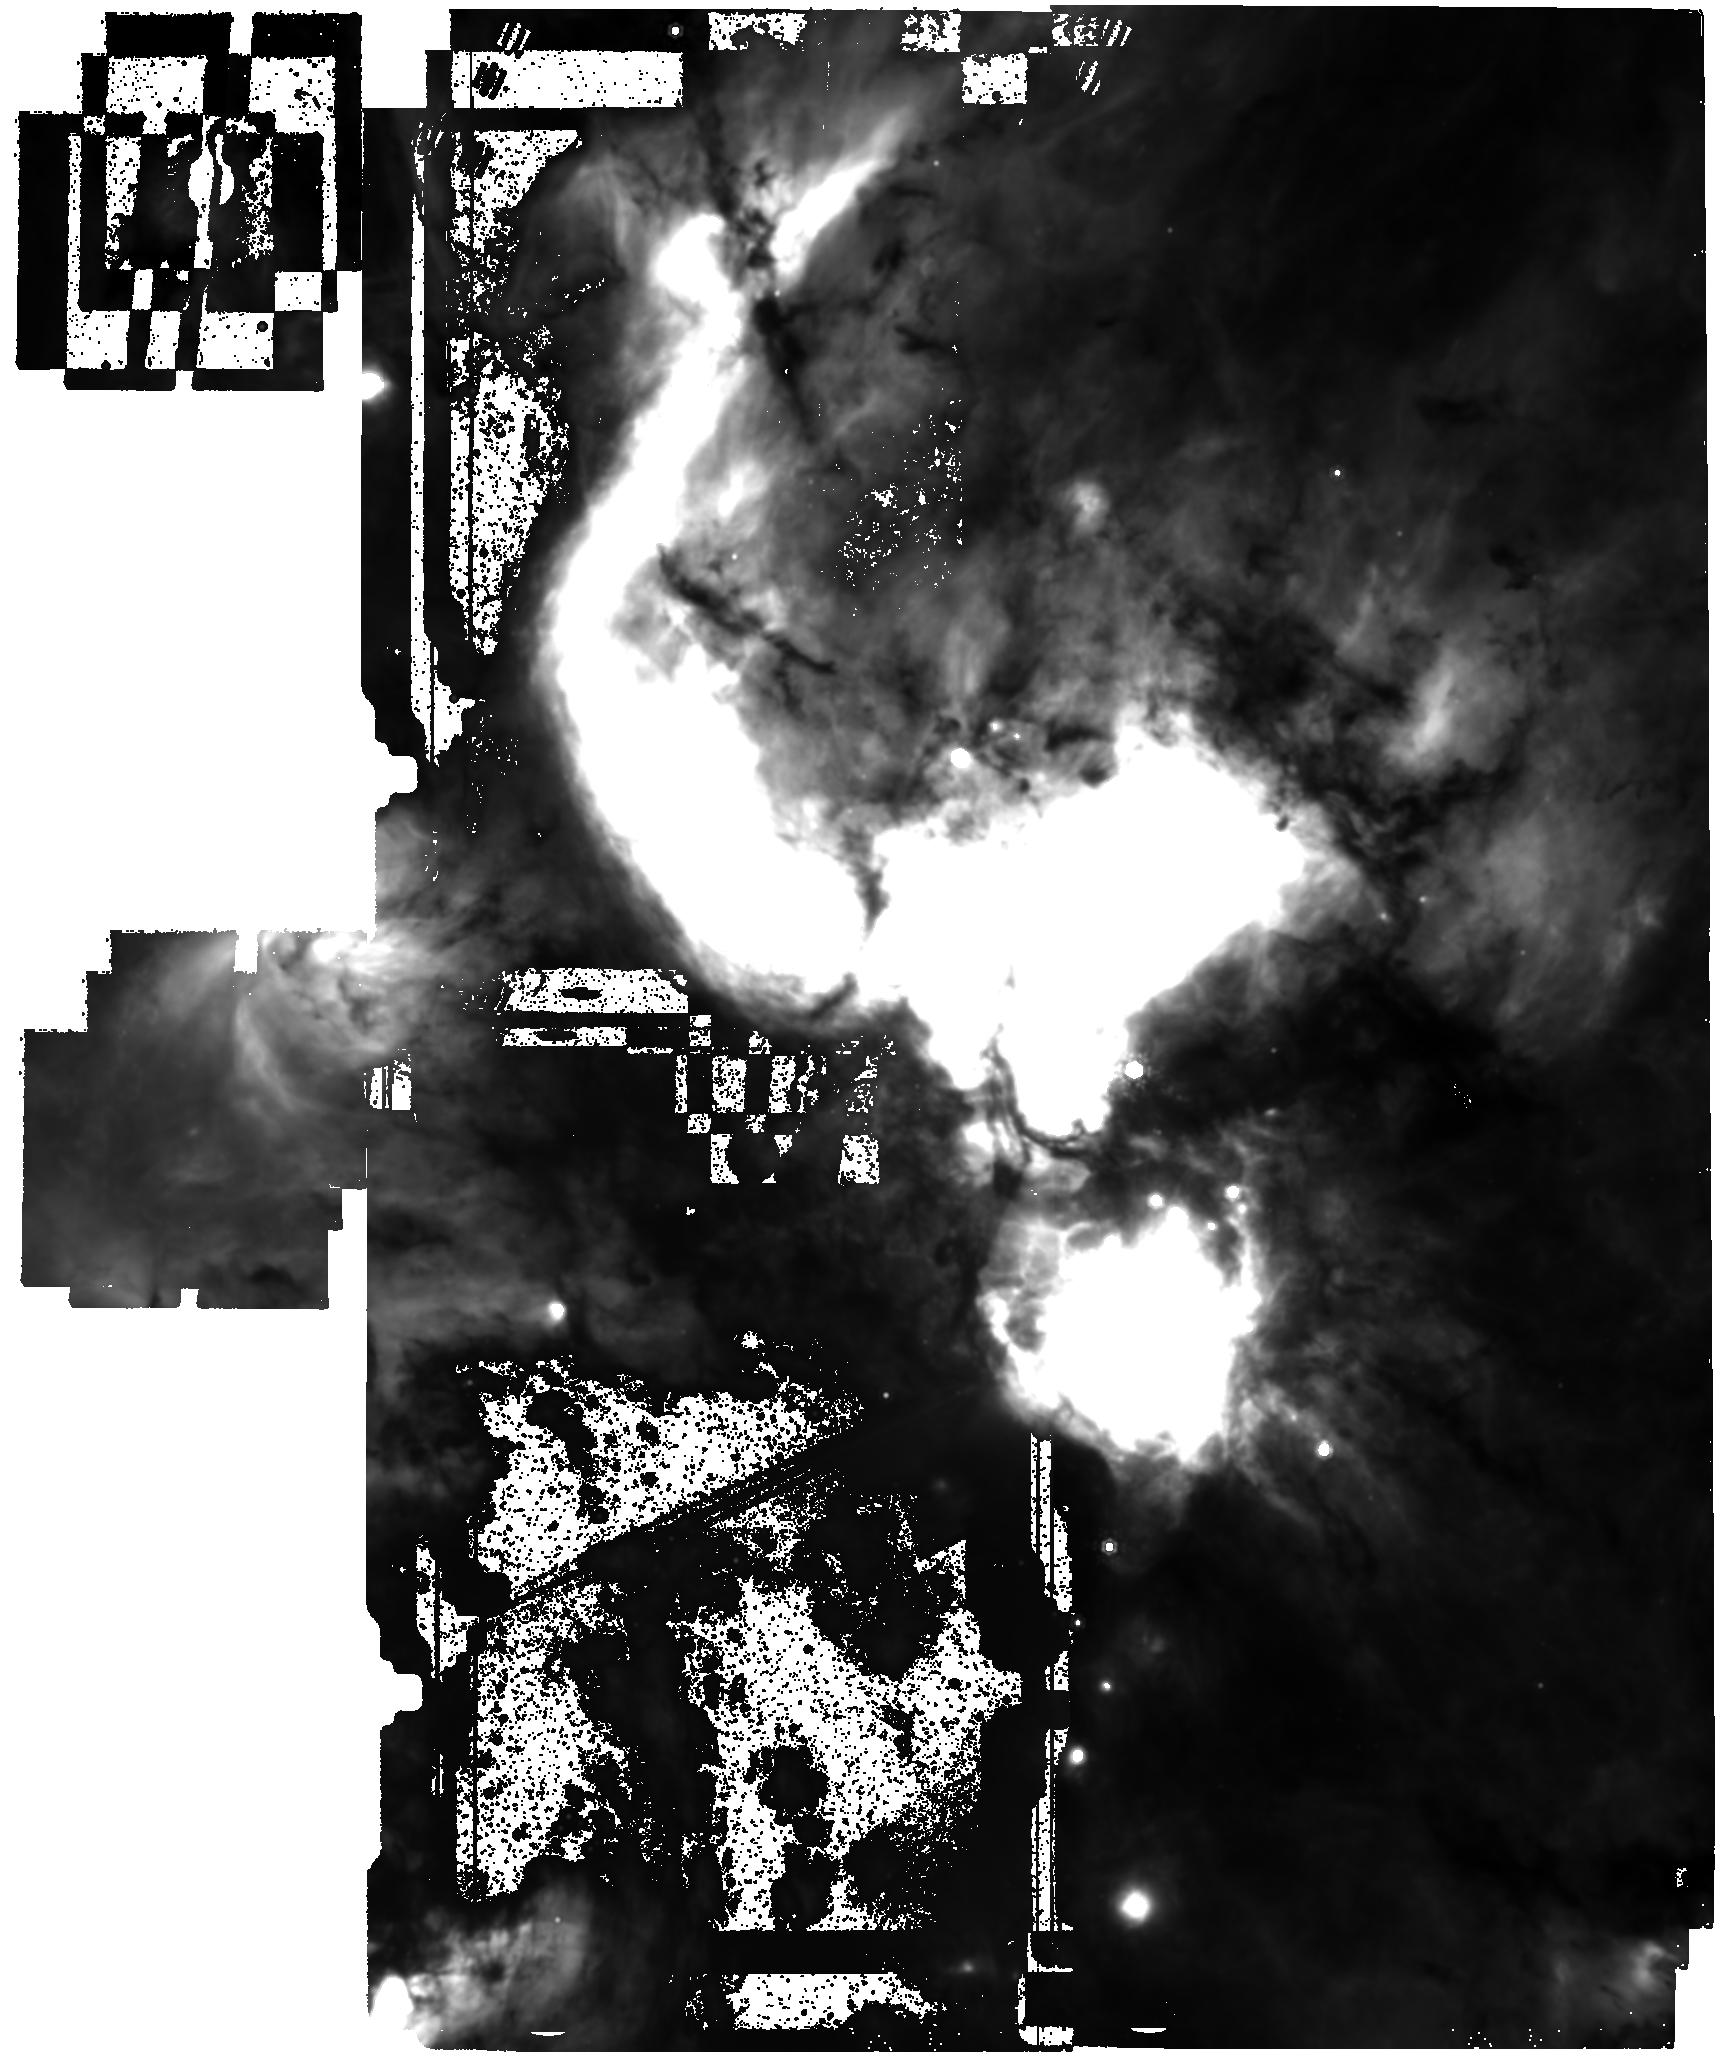
Target: W51A. Instrument: MIRI. Filter: F1280W. Exposure: 4 min. Observation ID: jw06151-o002_t001_miri_f1280w

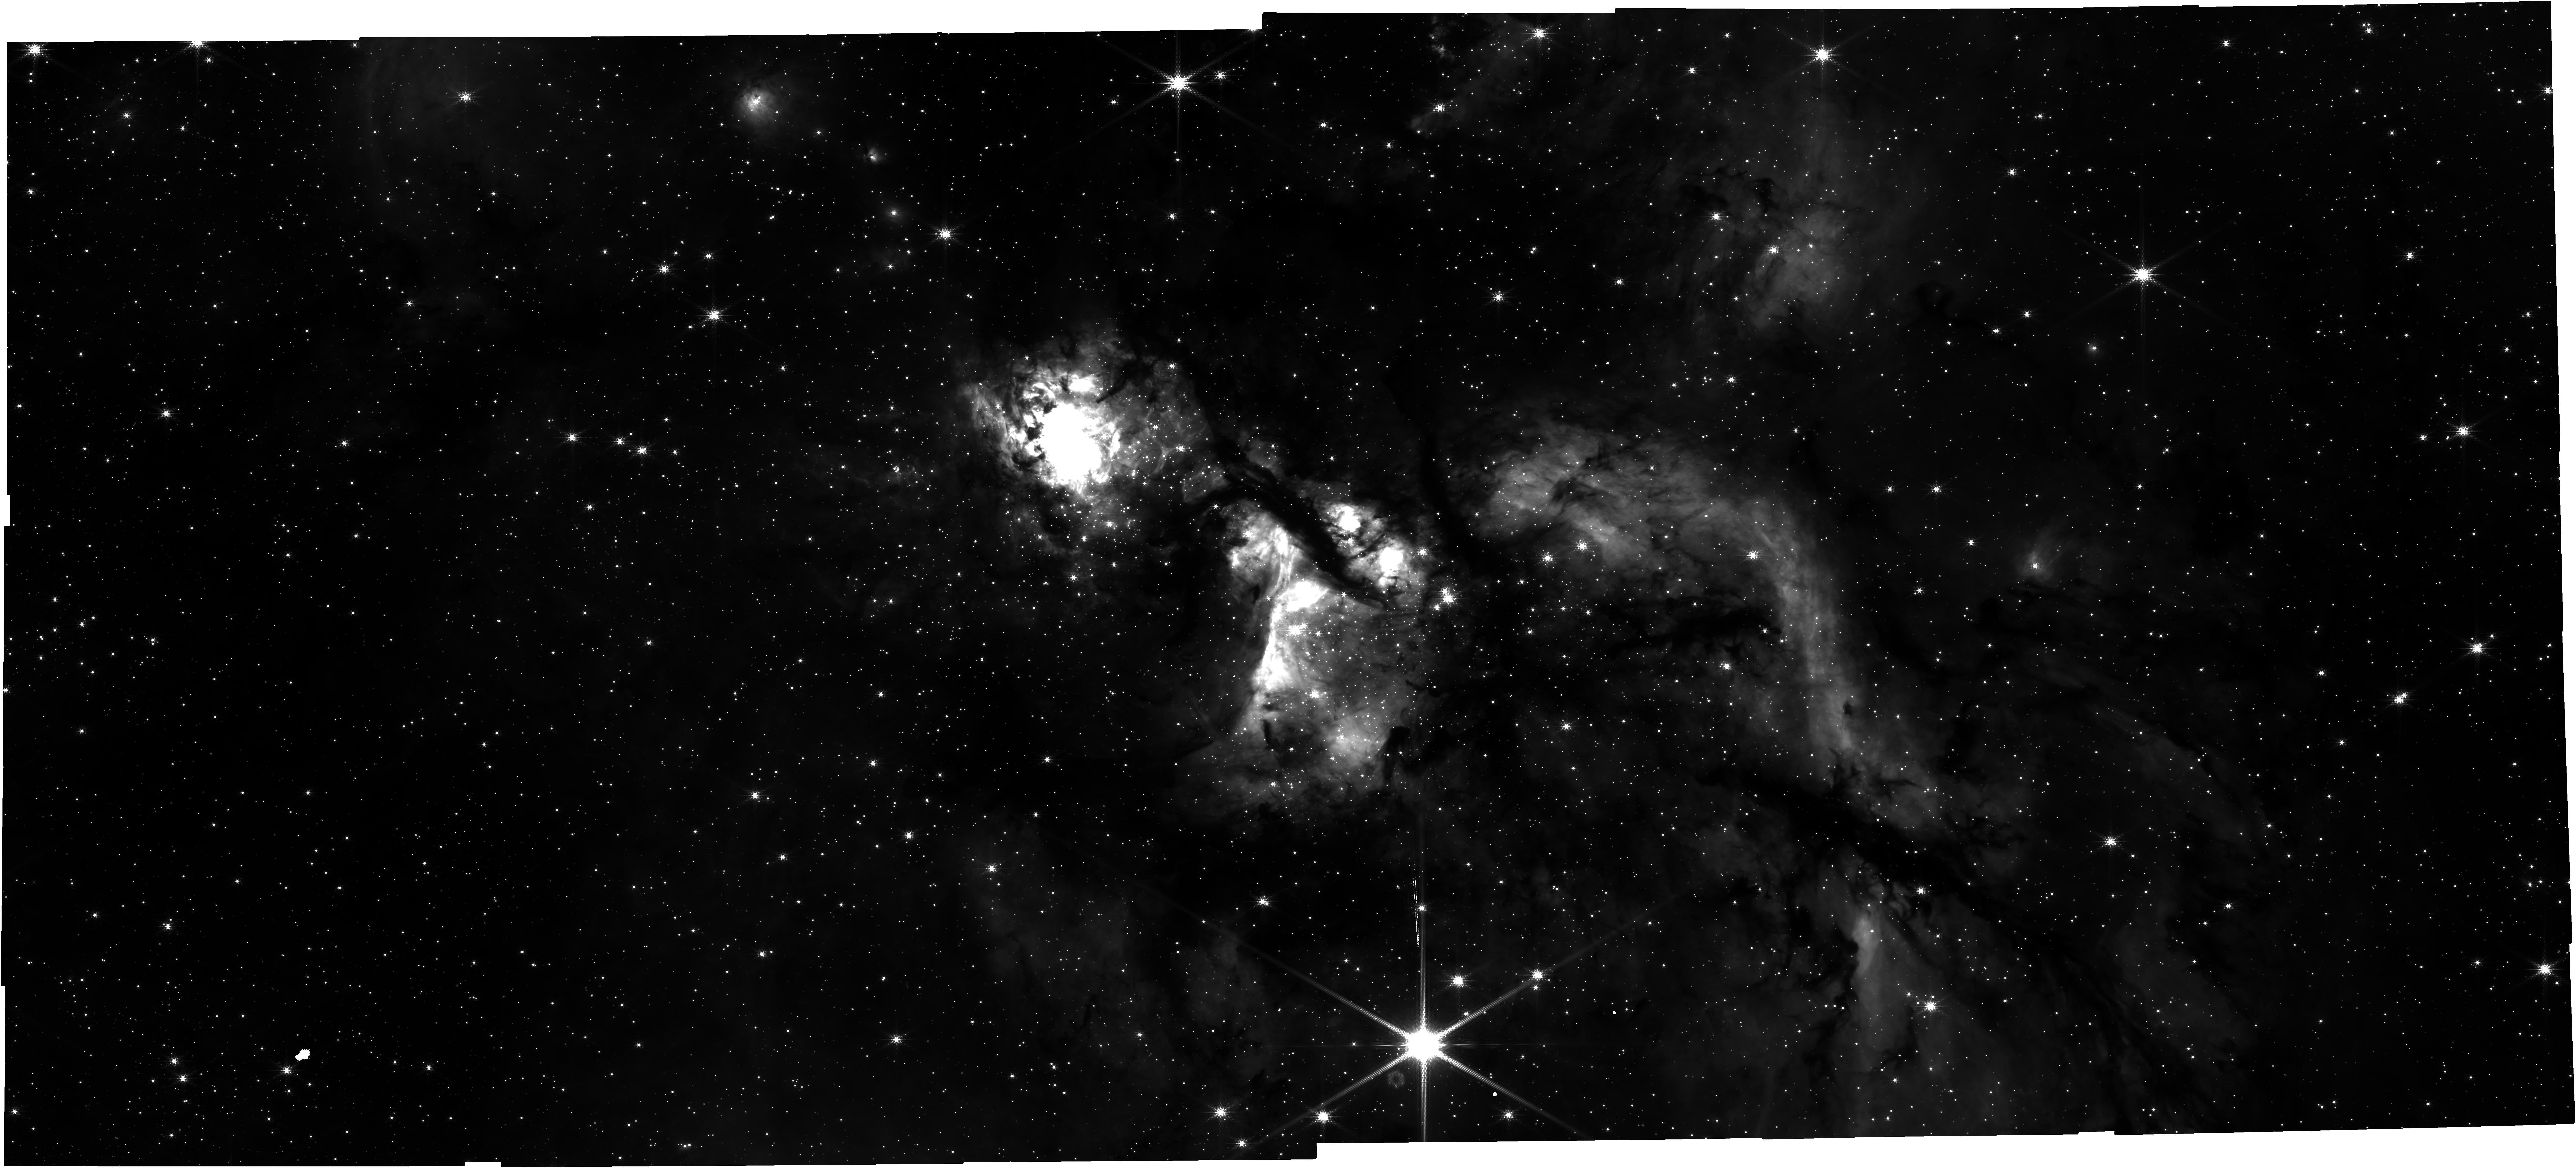
Target: W51A-NIRCAM. Instrument: NIRCAM. Filter: F210M. Exposure: 31 min. Observation ID: jw06151-o001_t003_nircam_clear-f210m

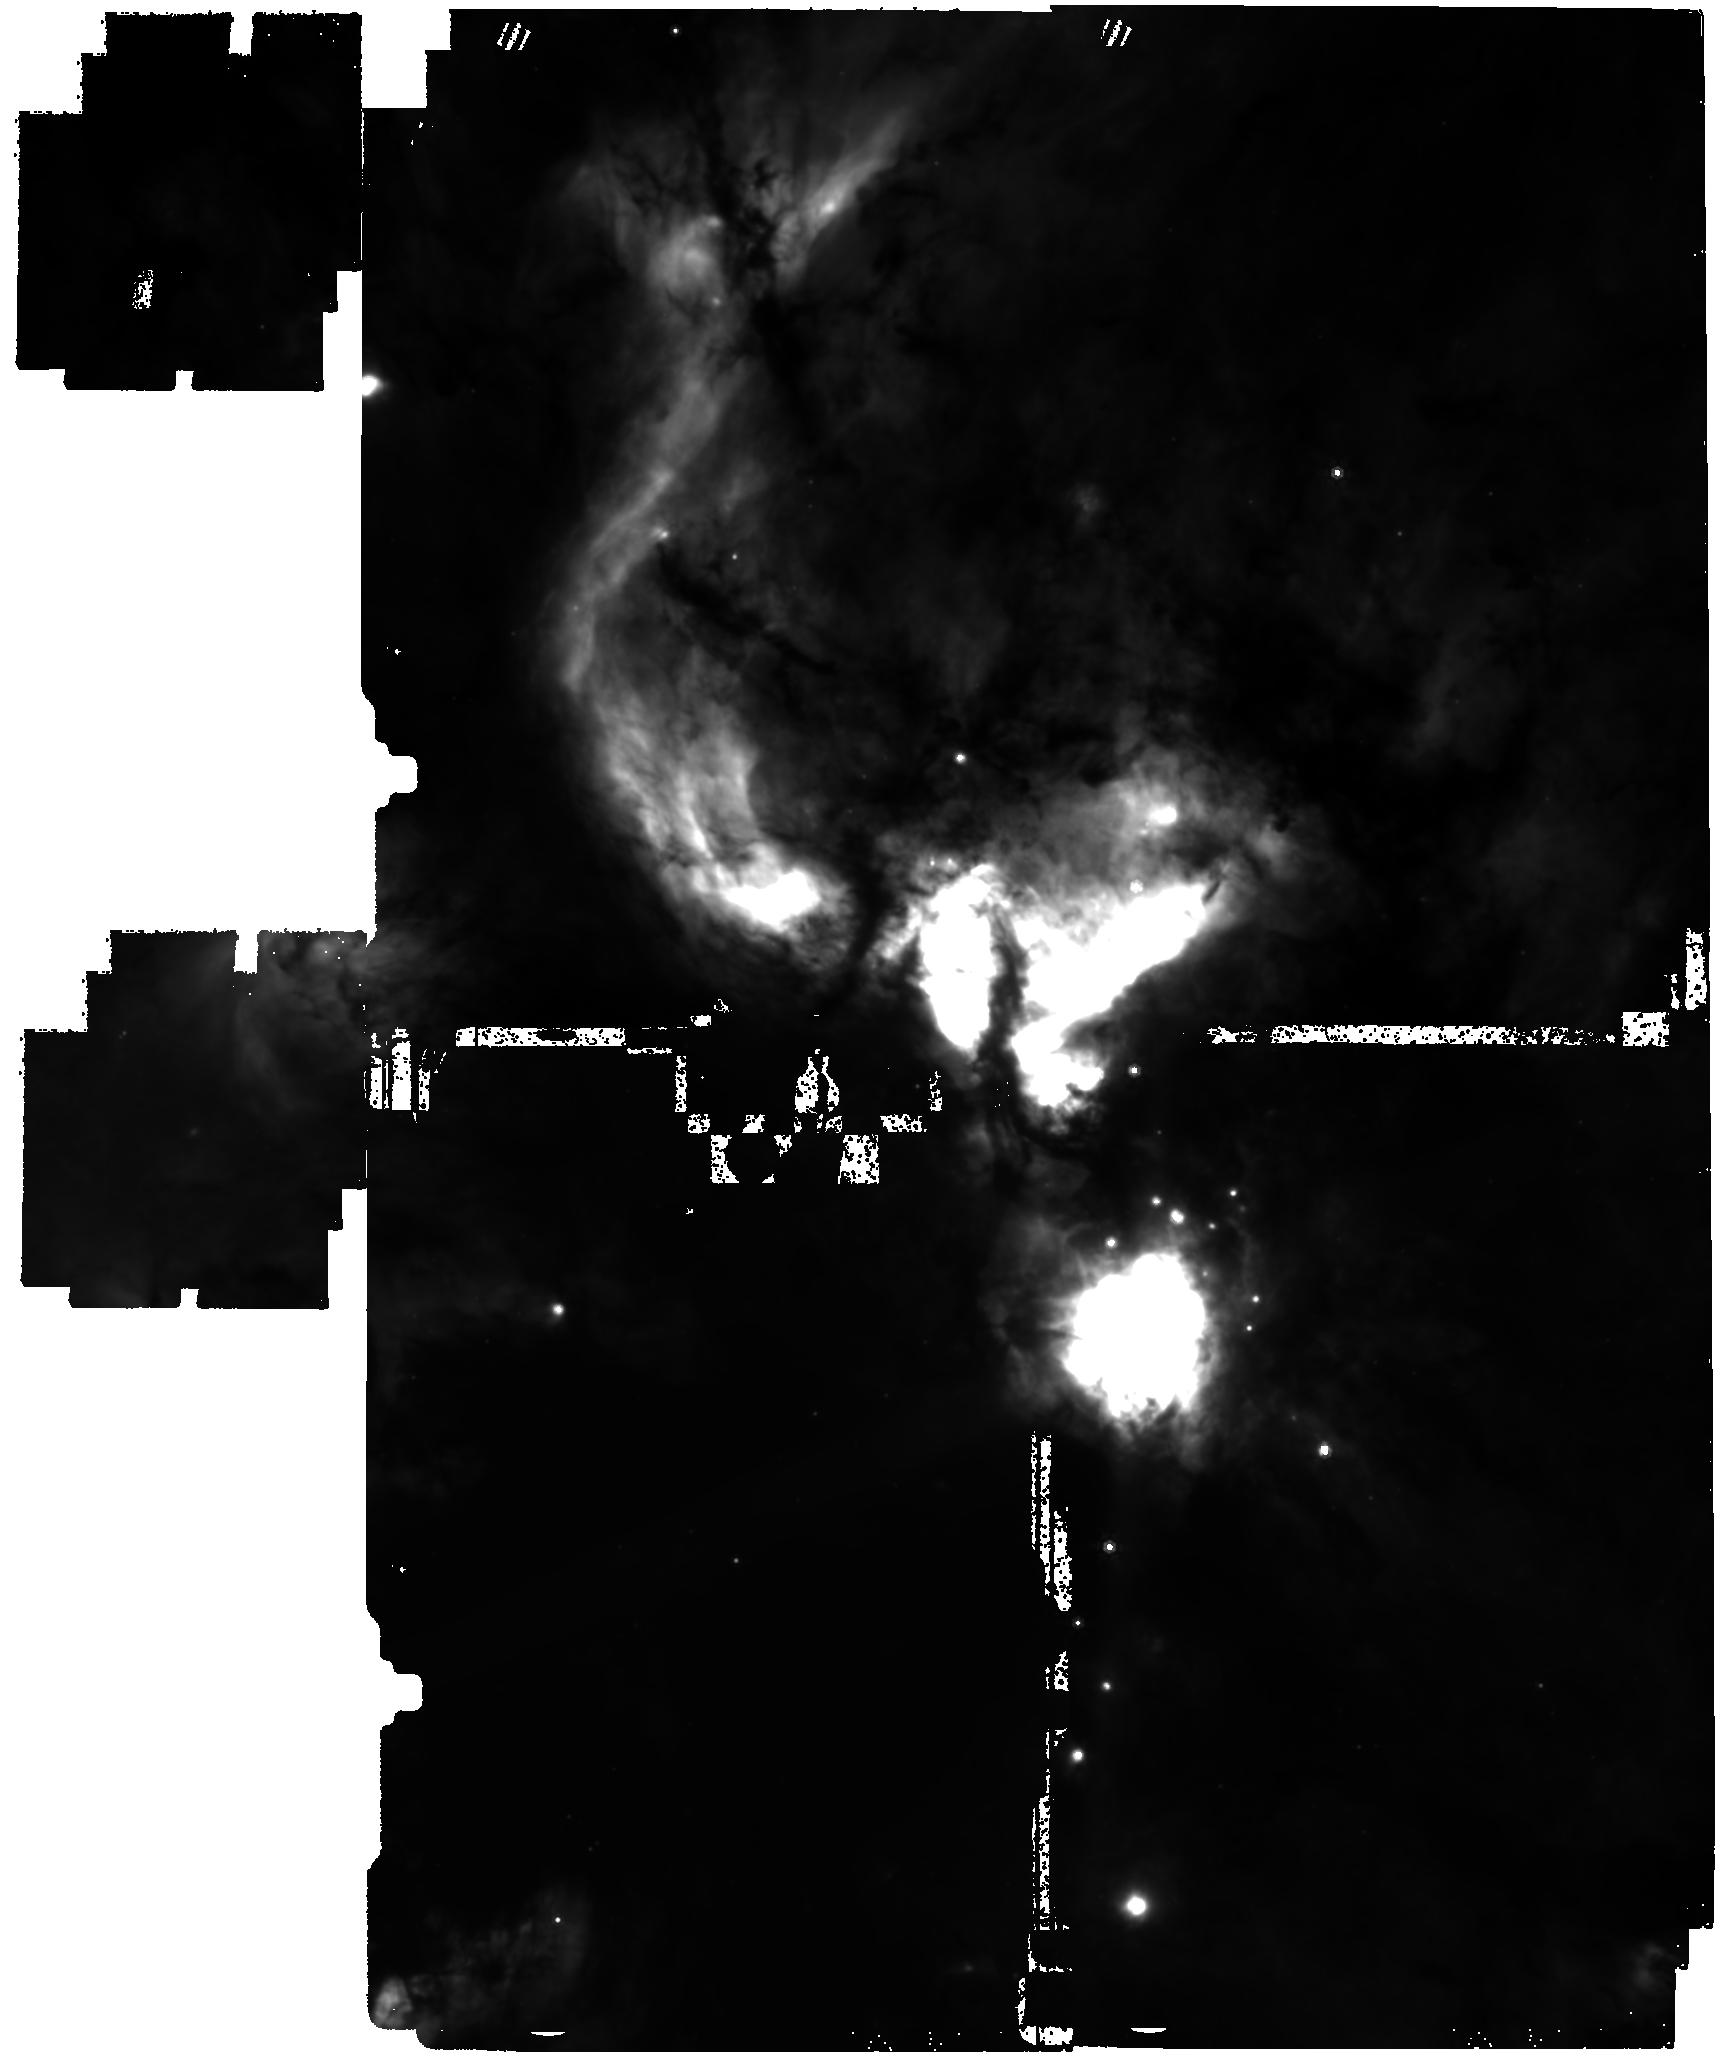
Target: W51A. Instrument: MIRI. Filter: F1000W. Exposure: 4 min. Observation ID: jw06151-o002_t001_miri_f1000w

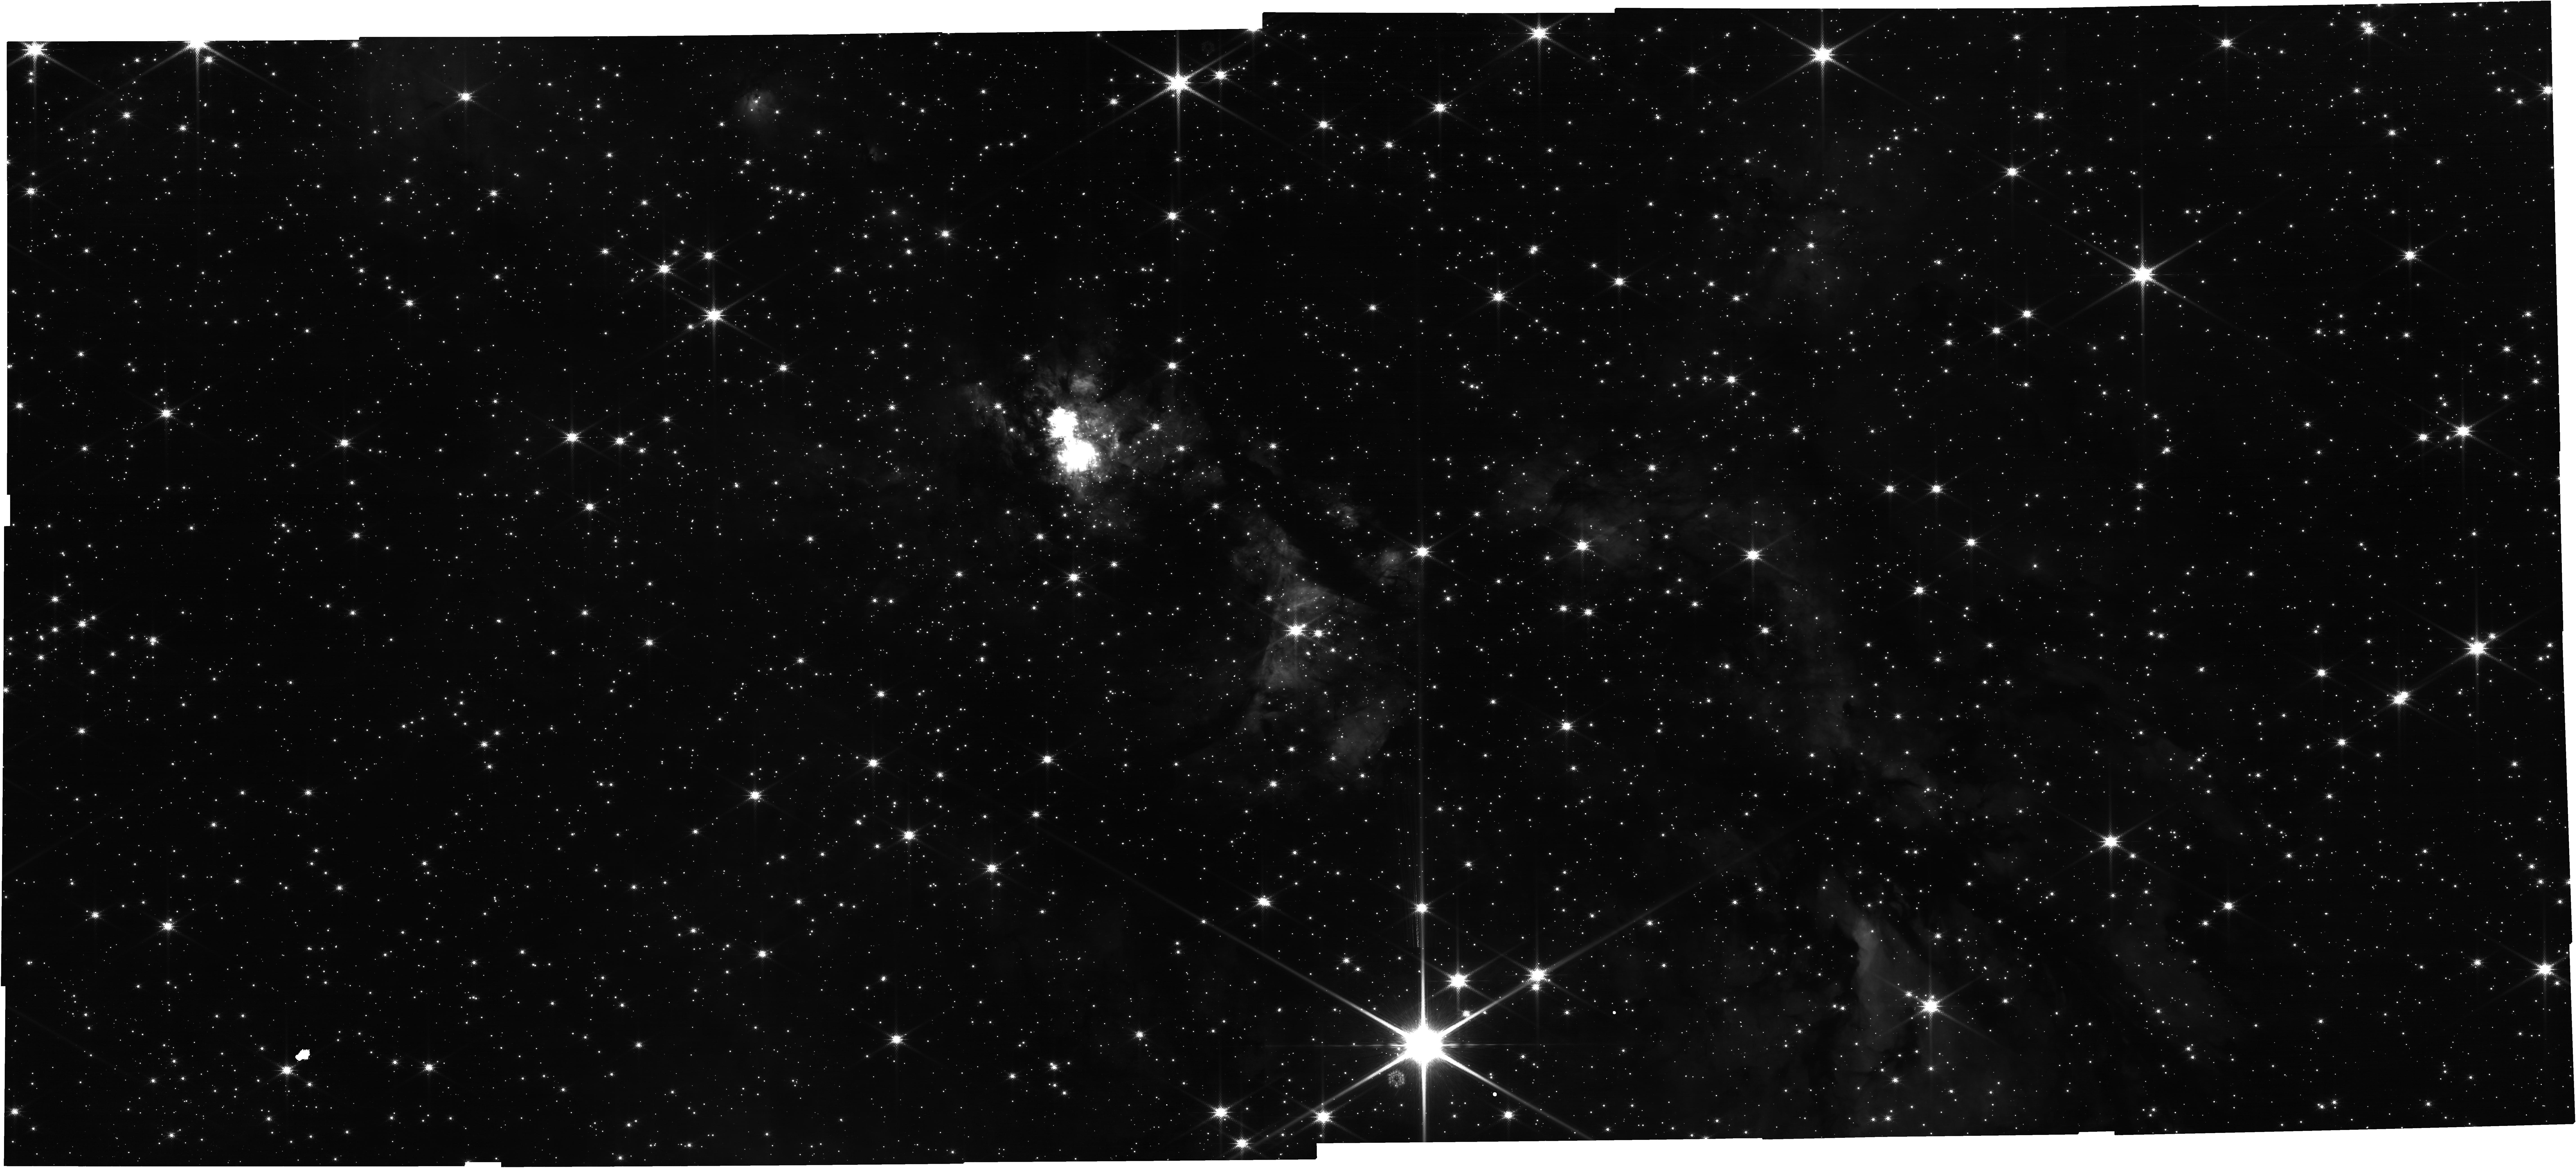
Target: W51A-NIRCAM. Instrument: NIRCAM. Filter: F140M. Exposure: 31 min. Observation ID: jw06151-o001_t003_nircam_clear-f140m

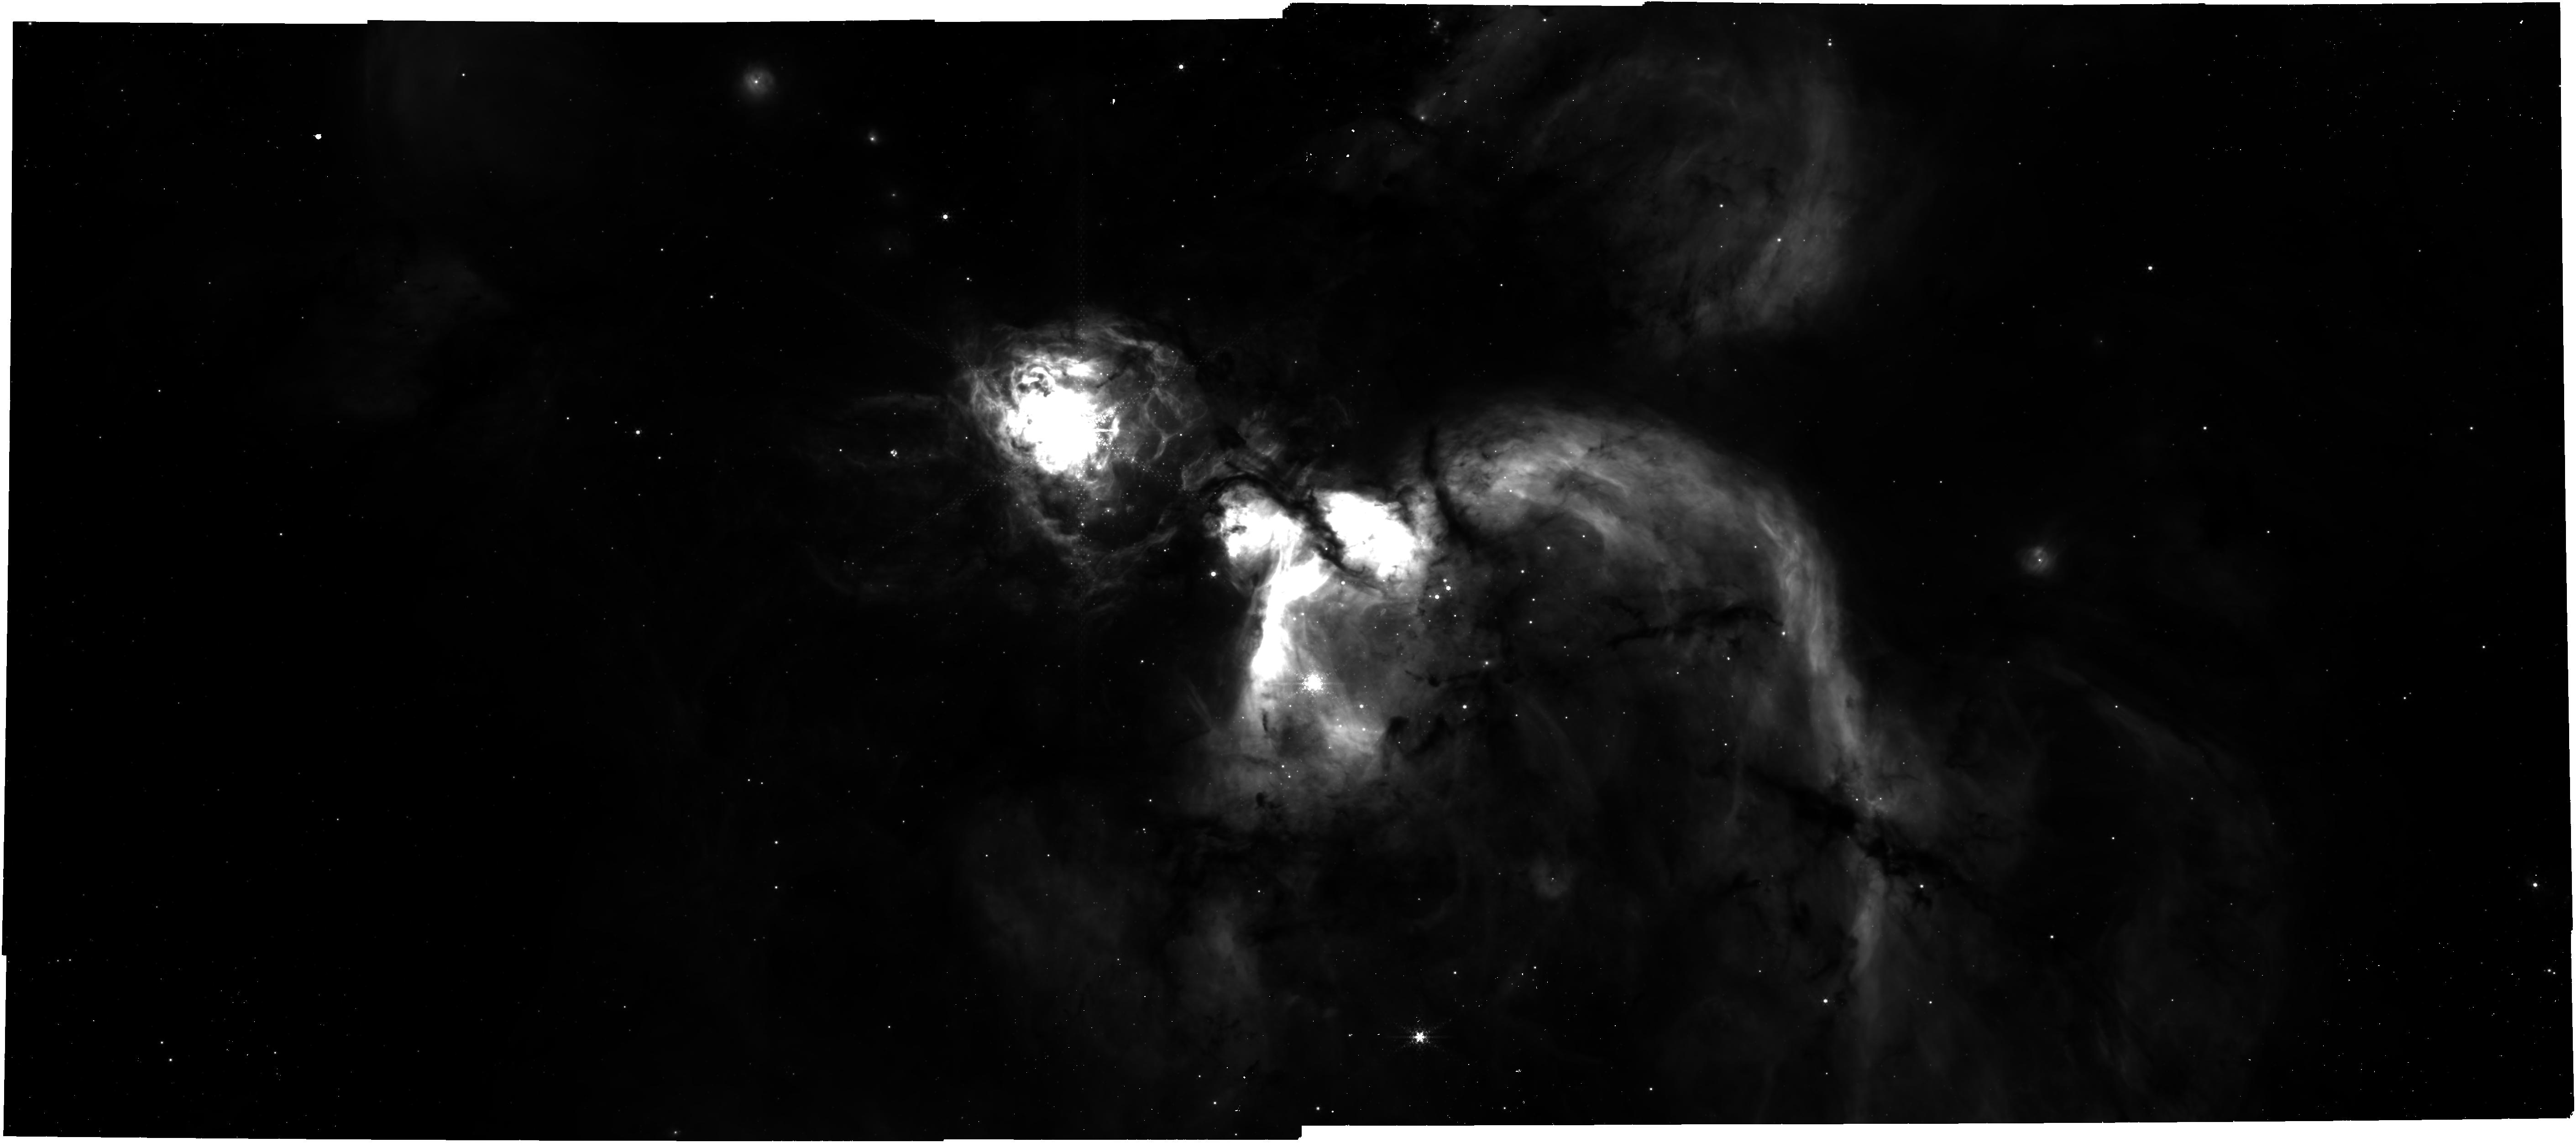
Target: W51A-NIRCAM. Instrument: NIRCAM. Filter: F444W+F405N. Exposure: 31 min. Observation ID: jw06151-o001_t003_nircam_f405n-f444w

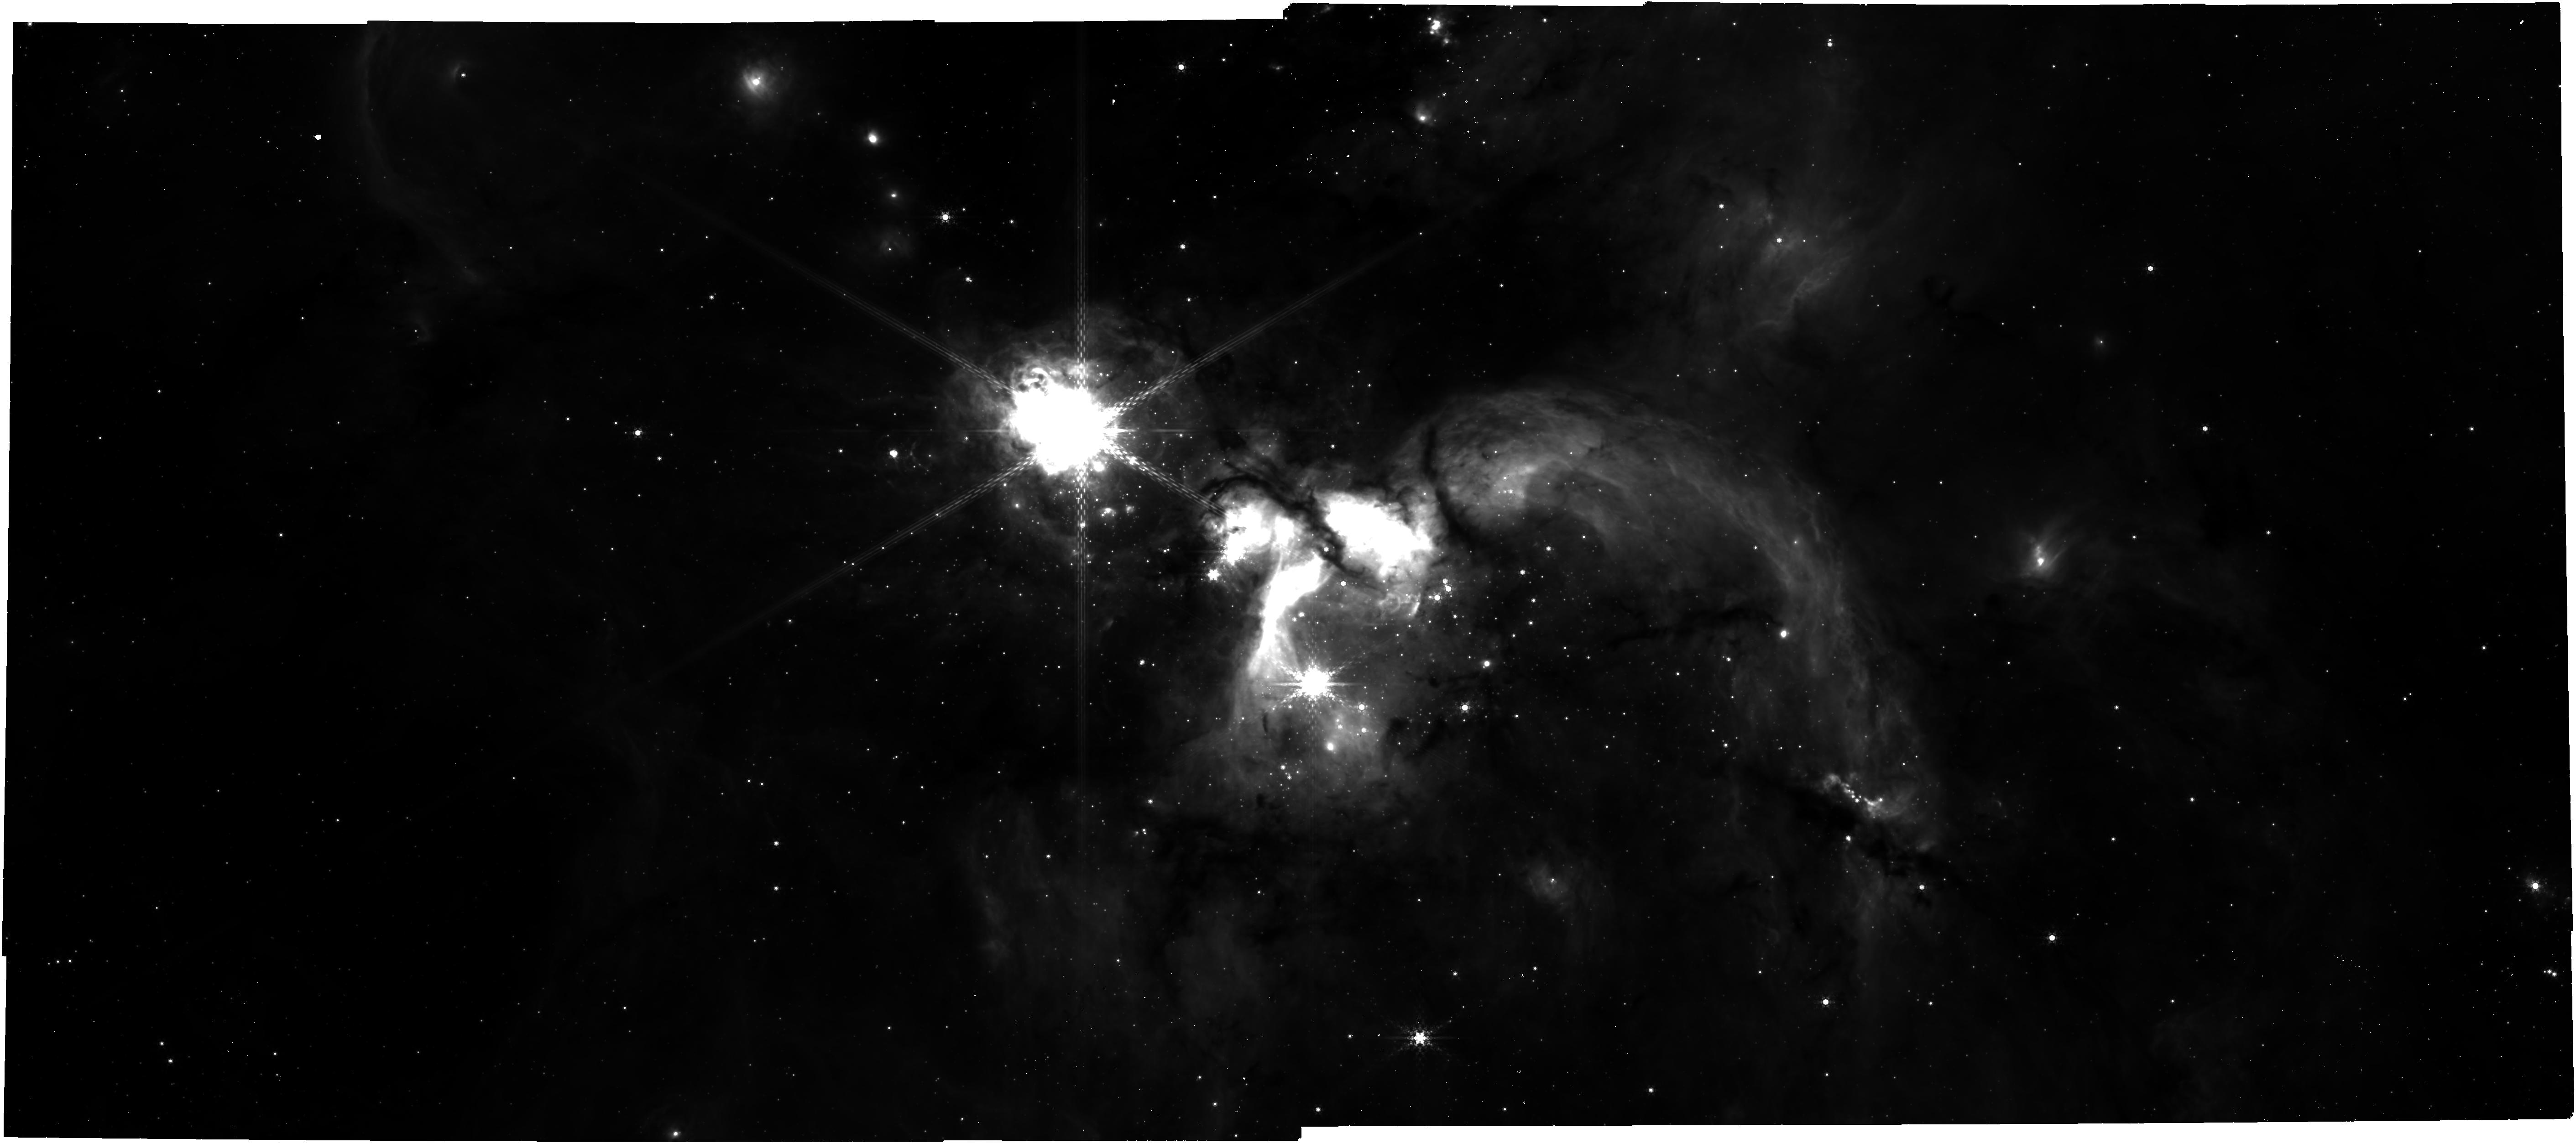
Target: W51A-NIRCAM. Instrument: NIRCAM. Filter: F480M. Exposure: 31 min. Observation ID: jw06151-o001_t003_nircam_clear-f480m

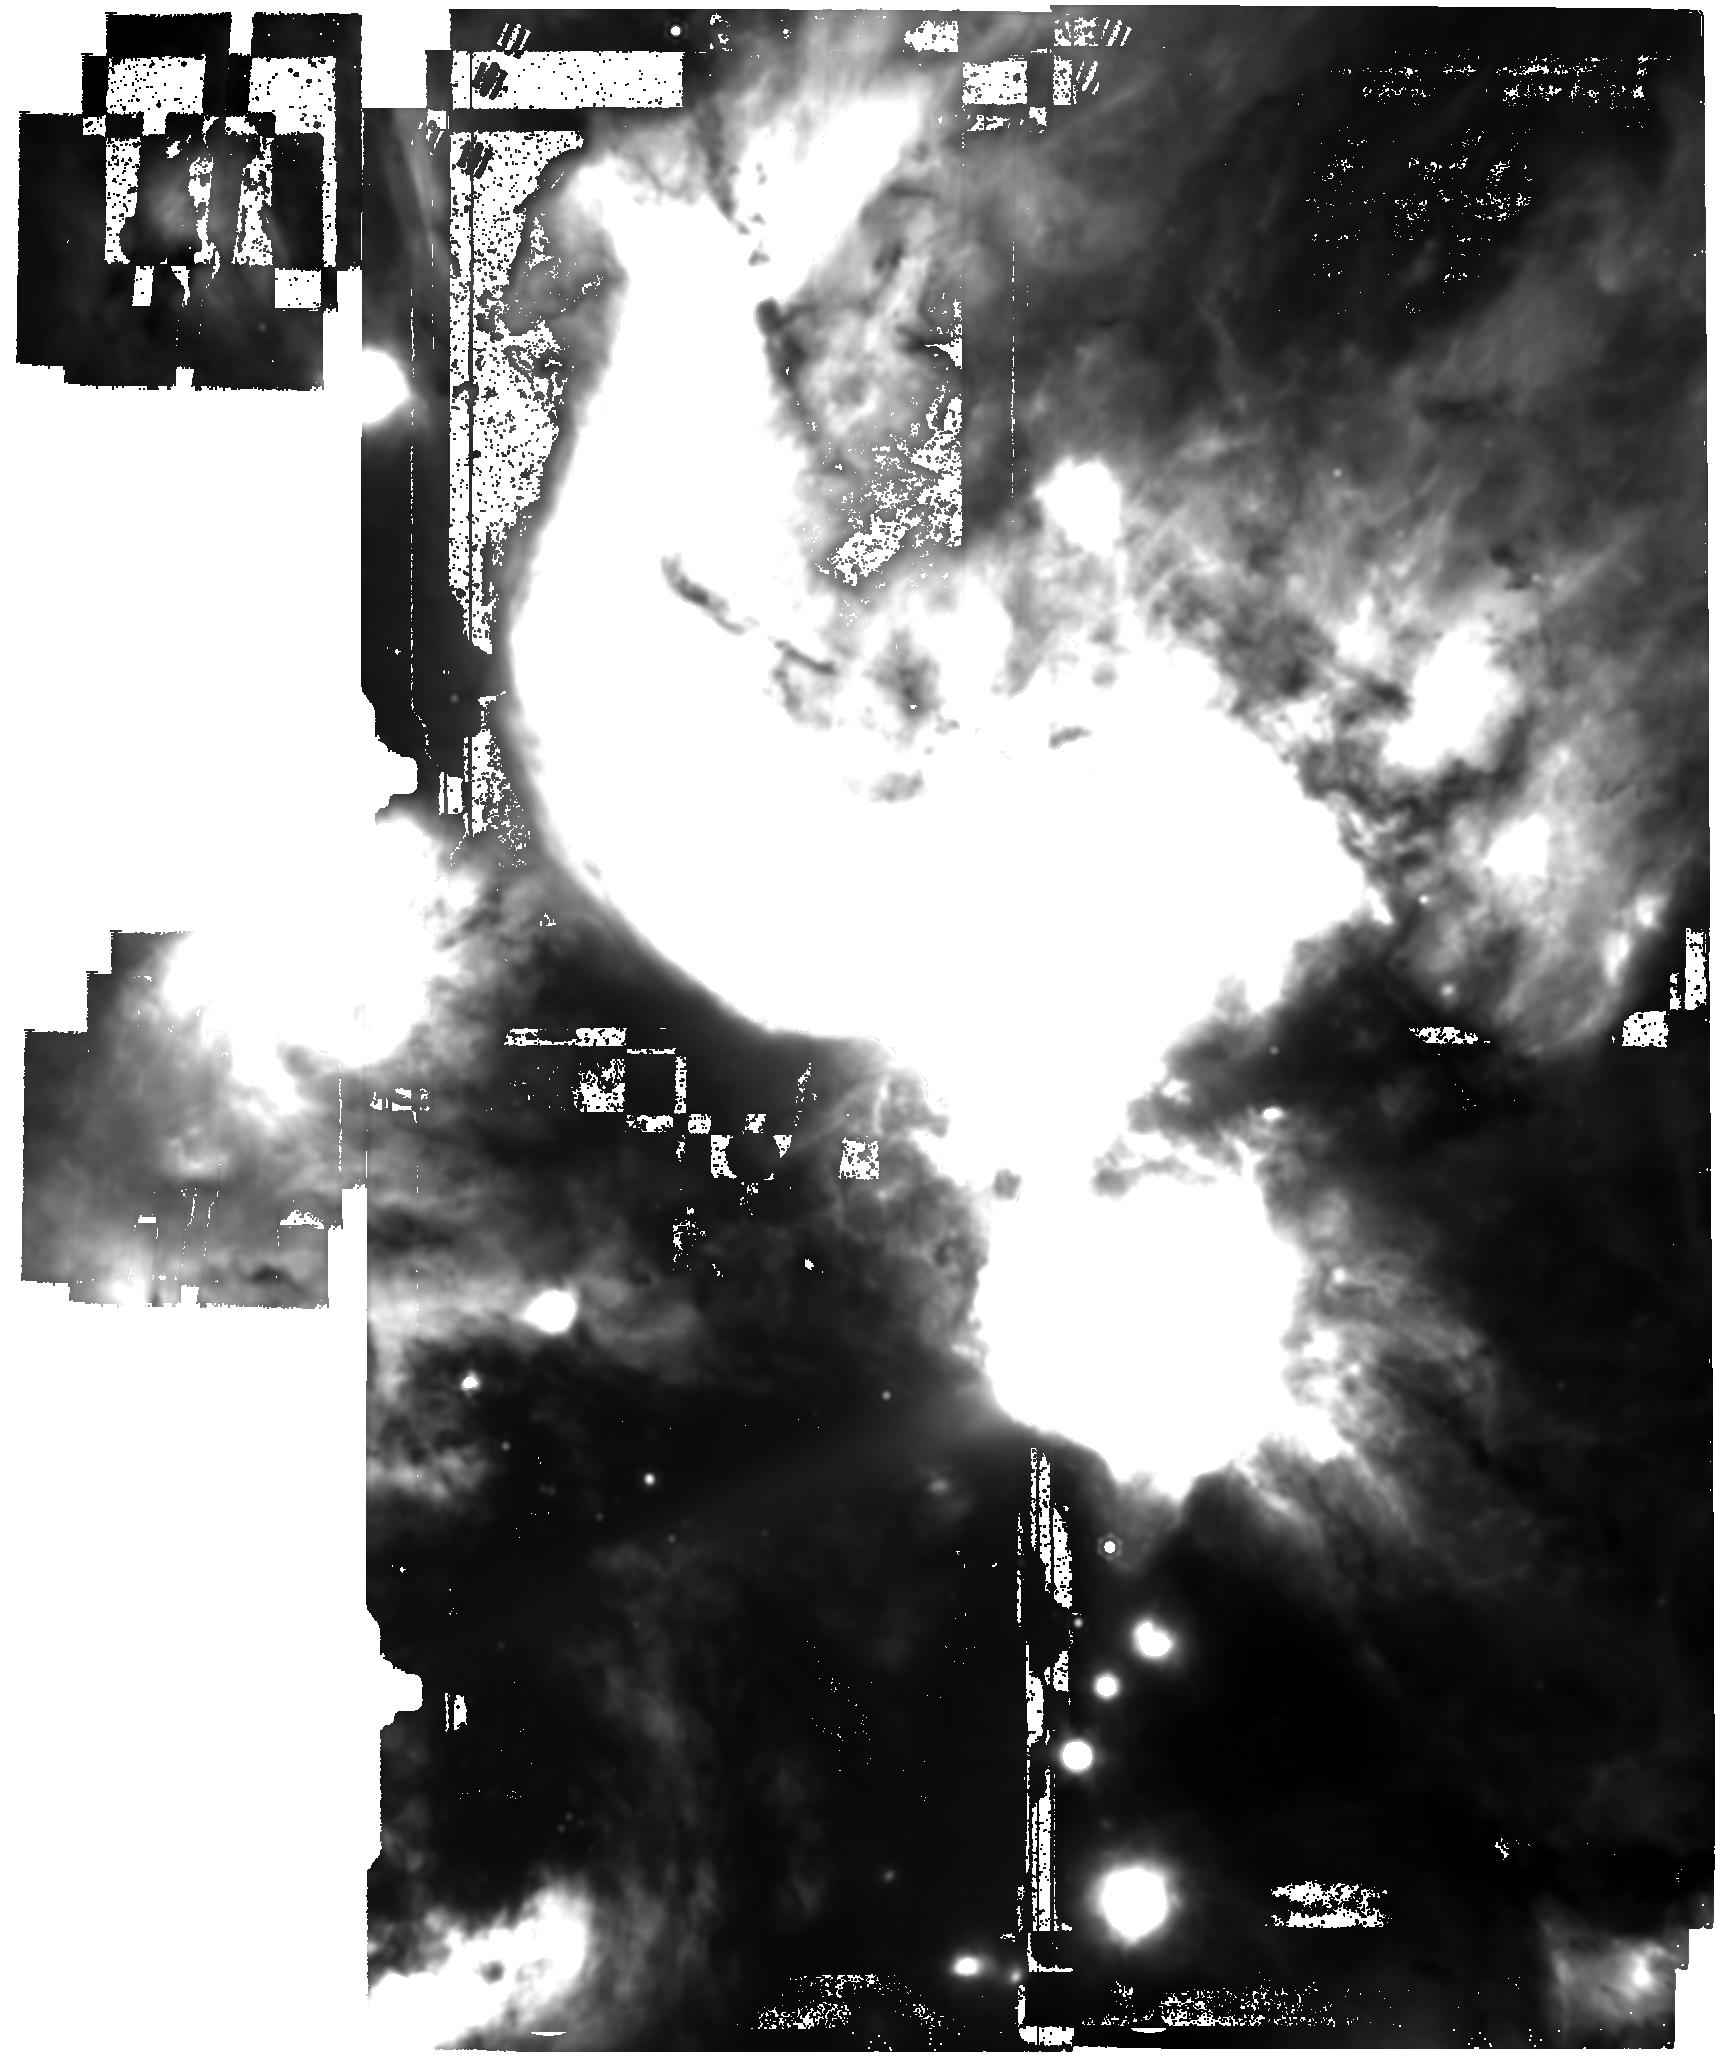
Target: W51A. Instrument: MIRI. Filter: F2100W. Exposure: 4 min. Observation ID: jw06151-o002_t001_miri_f2100w

The determination of the upper initial mass function in the nearest massive star-forming region, W51A (PI: Yoo, Taehwa)

The universality of the initial mass function (IMF) is still an open question. The compilation of observation has been reported that the slope of the IMF has non-negligble scatter and moderate deviation from the canonical IMF models, possibly due to the observational uncertainties and/or environmental effects. The acquisition of the IMF in very young (t<1Myr) star-forming region is expected to eliminate the great uncertainty in estimating the initial mass from tracing back the evolution of evolved stars. Therefore, we propose to observe (proto)stars in W51A, the nearest young and massive star-forming region with NIRcam and MIRI. In particular, we are focusing on the upper IMF as W51A is the best target to observe the birth of massive stars given its age (t<1Myr) and mass (M>10^4 Msun). The another advantage of observing this region is that we can exploit the catalog of dust core and YSOs provided by ALMA observation. Especially, the comparison of the core mass function and the IMF will provide an unique oppertunity of directly observing an evolution process from core to star in the same region. As a byproduct of NIRcam and MIRI observation, a rich information of YSOs will be provided. With this data, the evolution of YSOs can be explored by classifying YSOs with spectral slope. Finally, we expect to verify the star formation model by measuring the mean protostellar luminosity and by examining the possible primordial mass segregation.